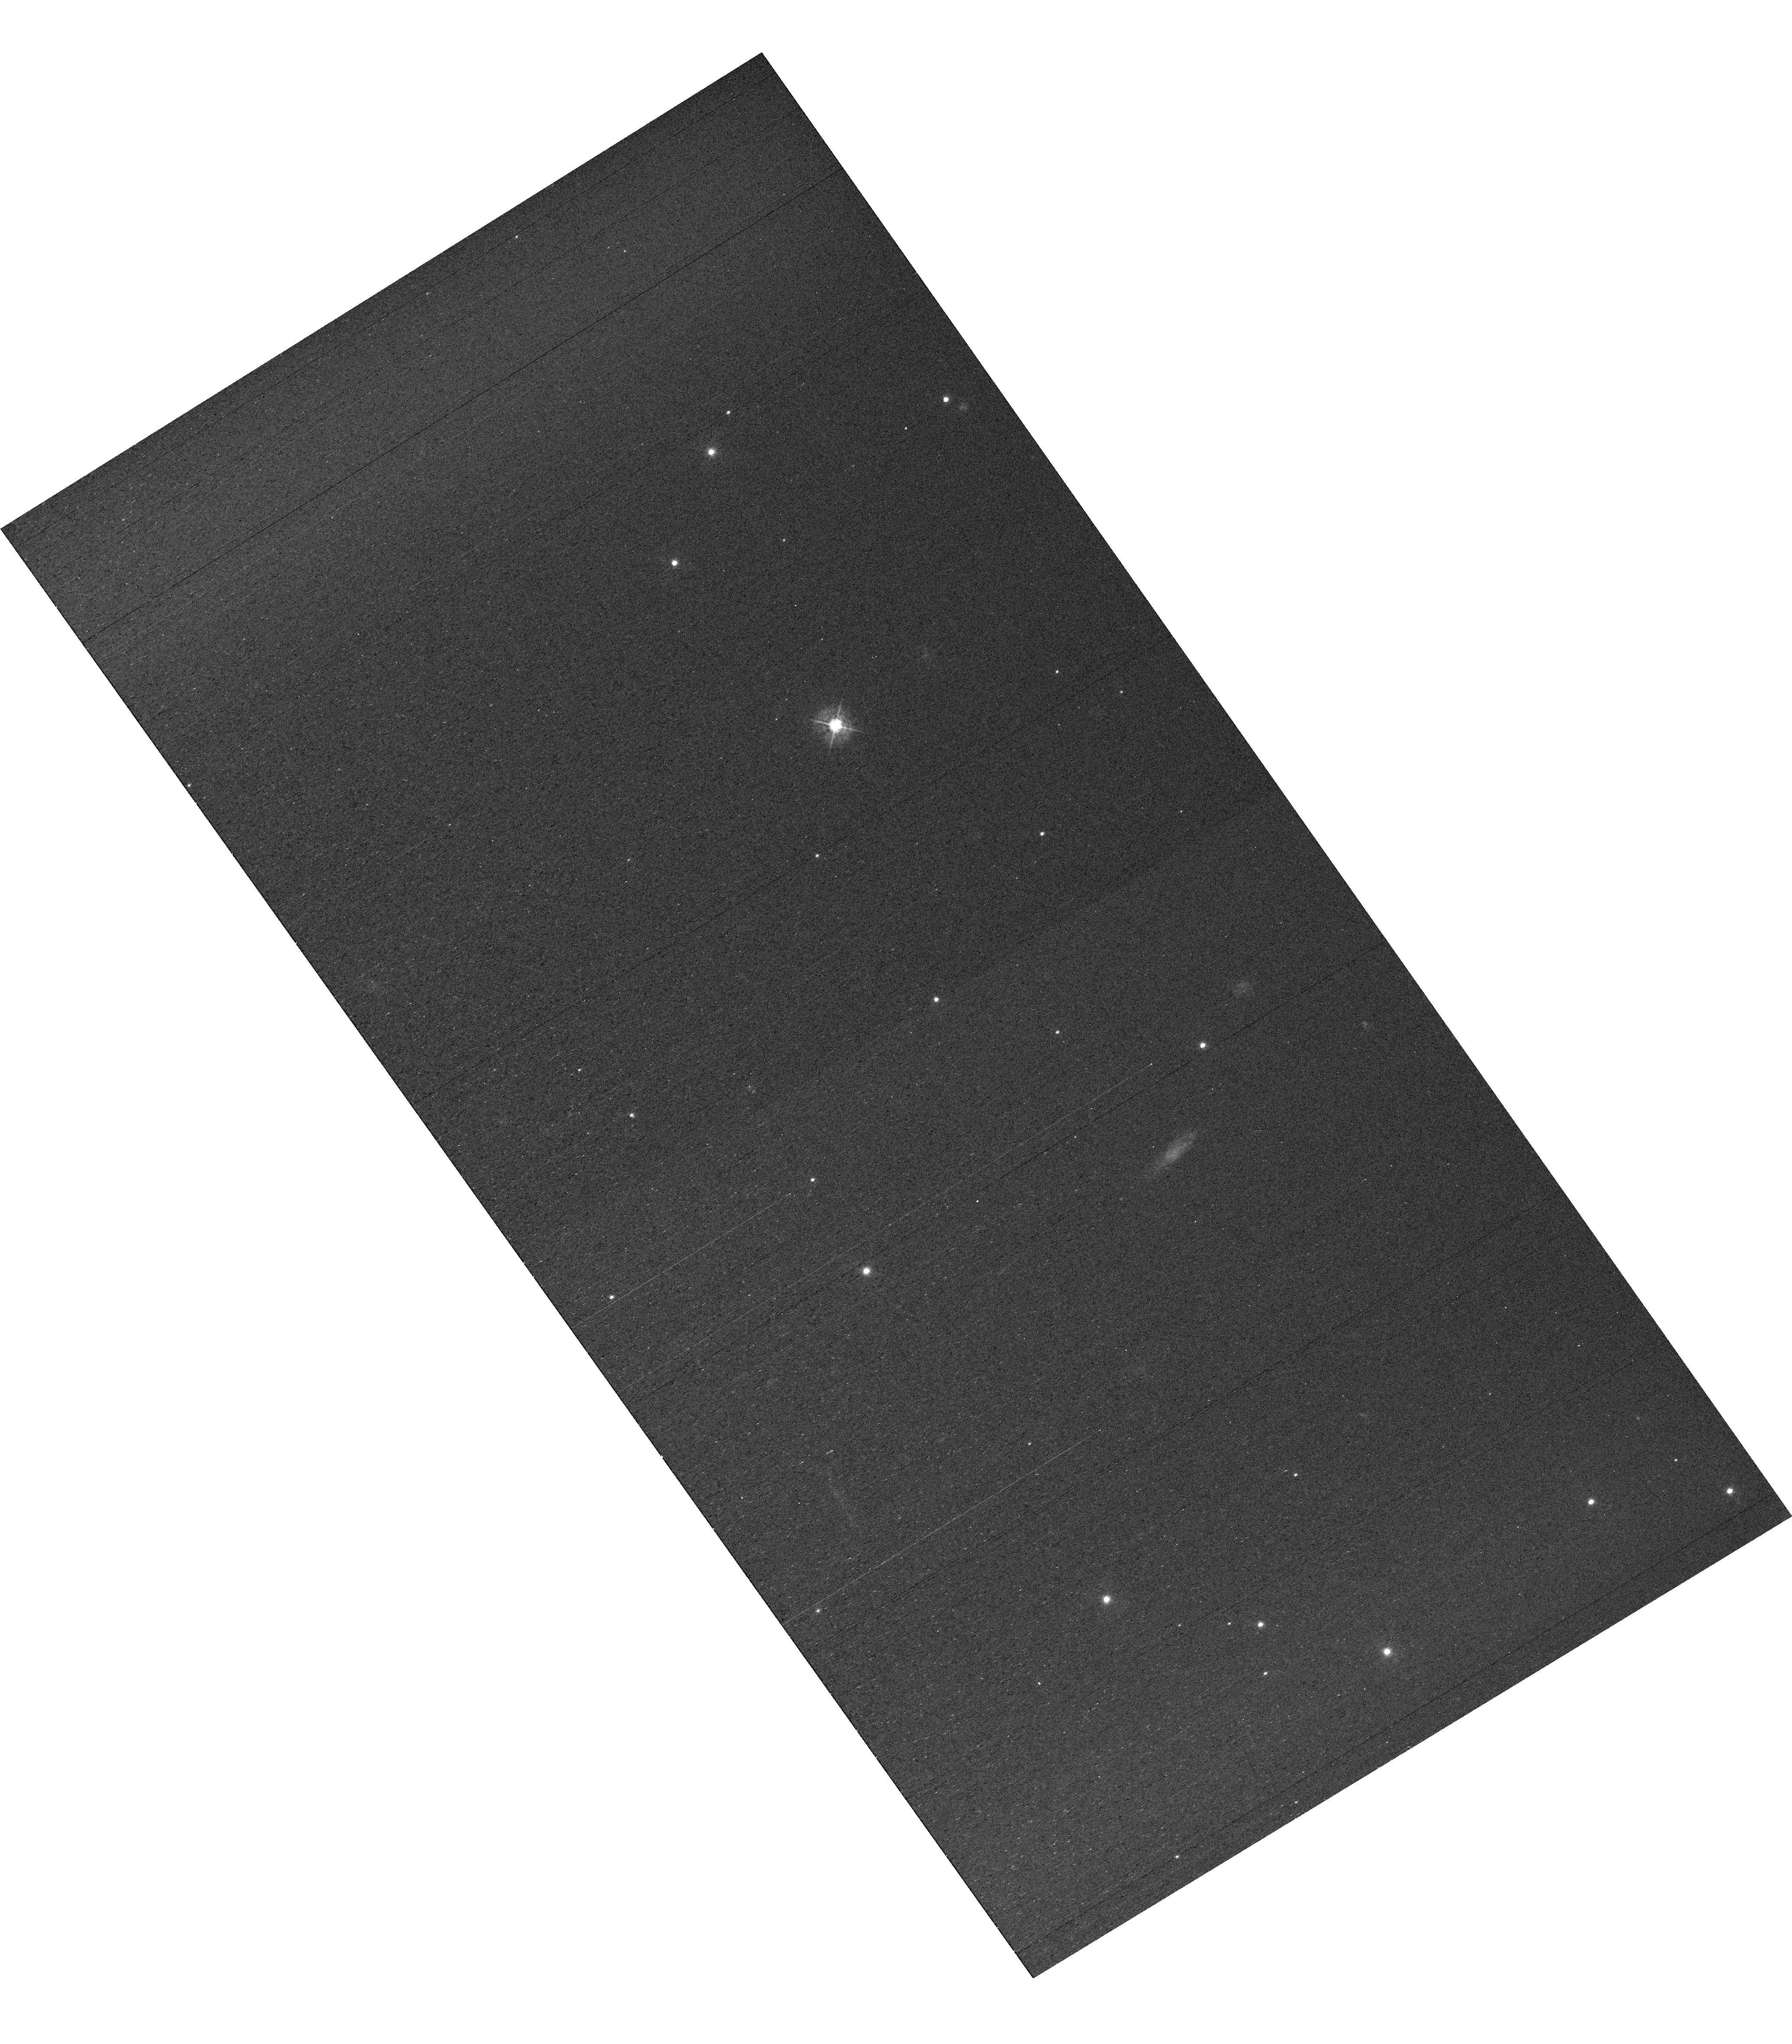
Target: field at RA 327.868°, Dec 28.825°
Instrument: WFC3/UVIS
Filter: F438W
Exposure: 42 min
Observation ID: hst_16559_e2_wfc3_uvis_f438w_ielce2

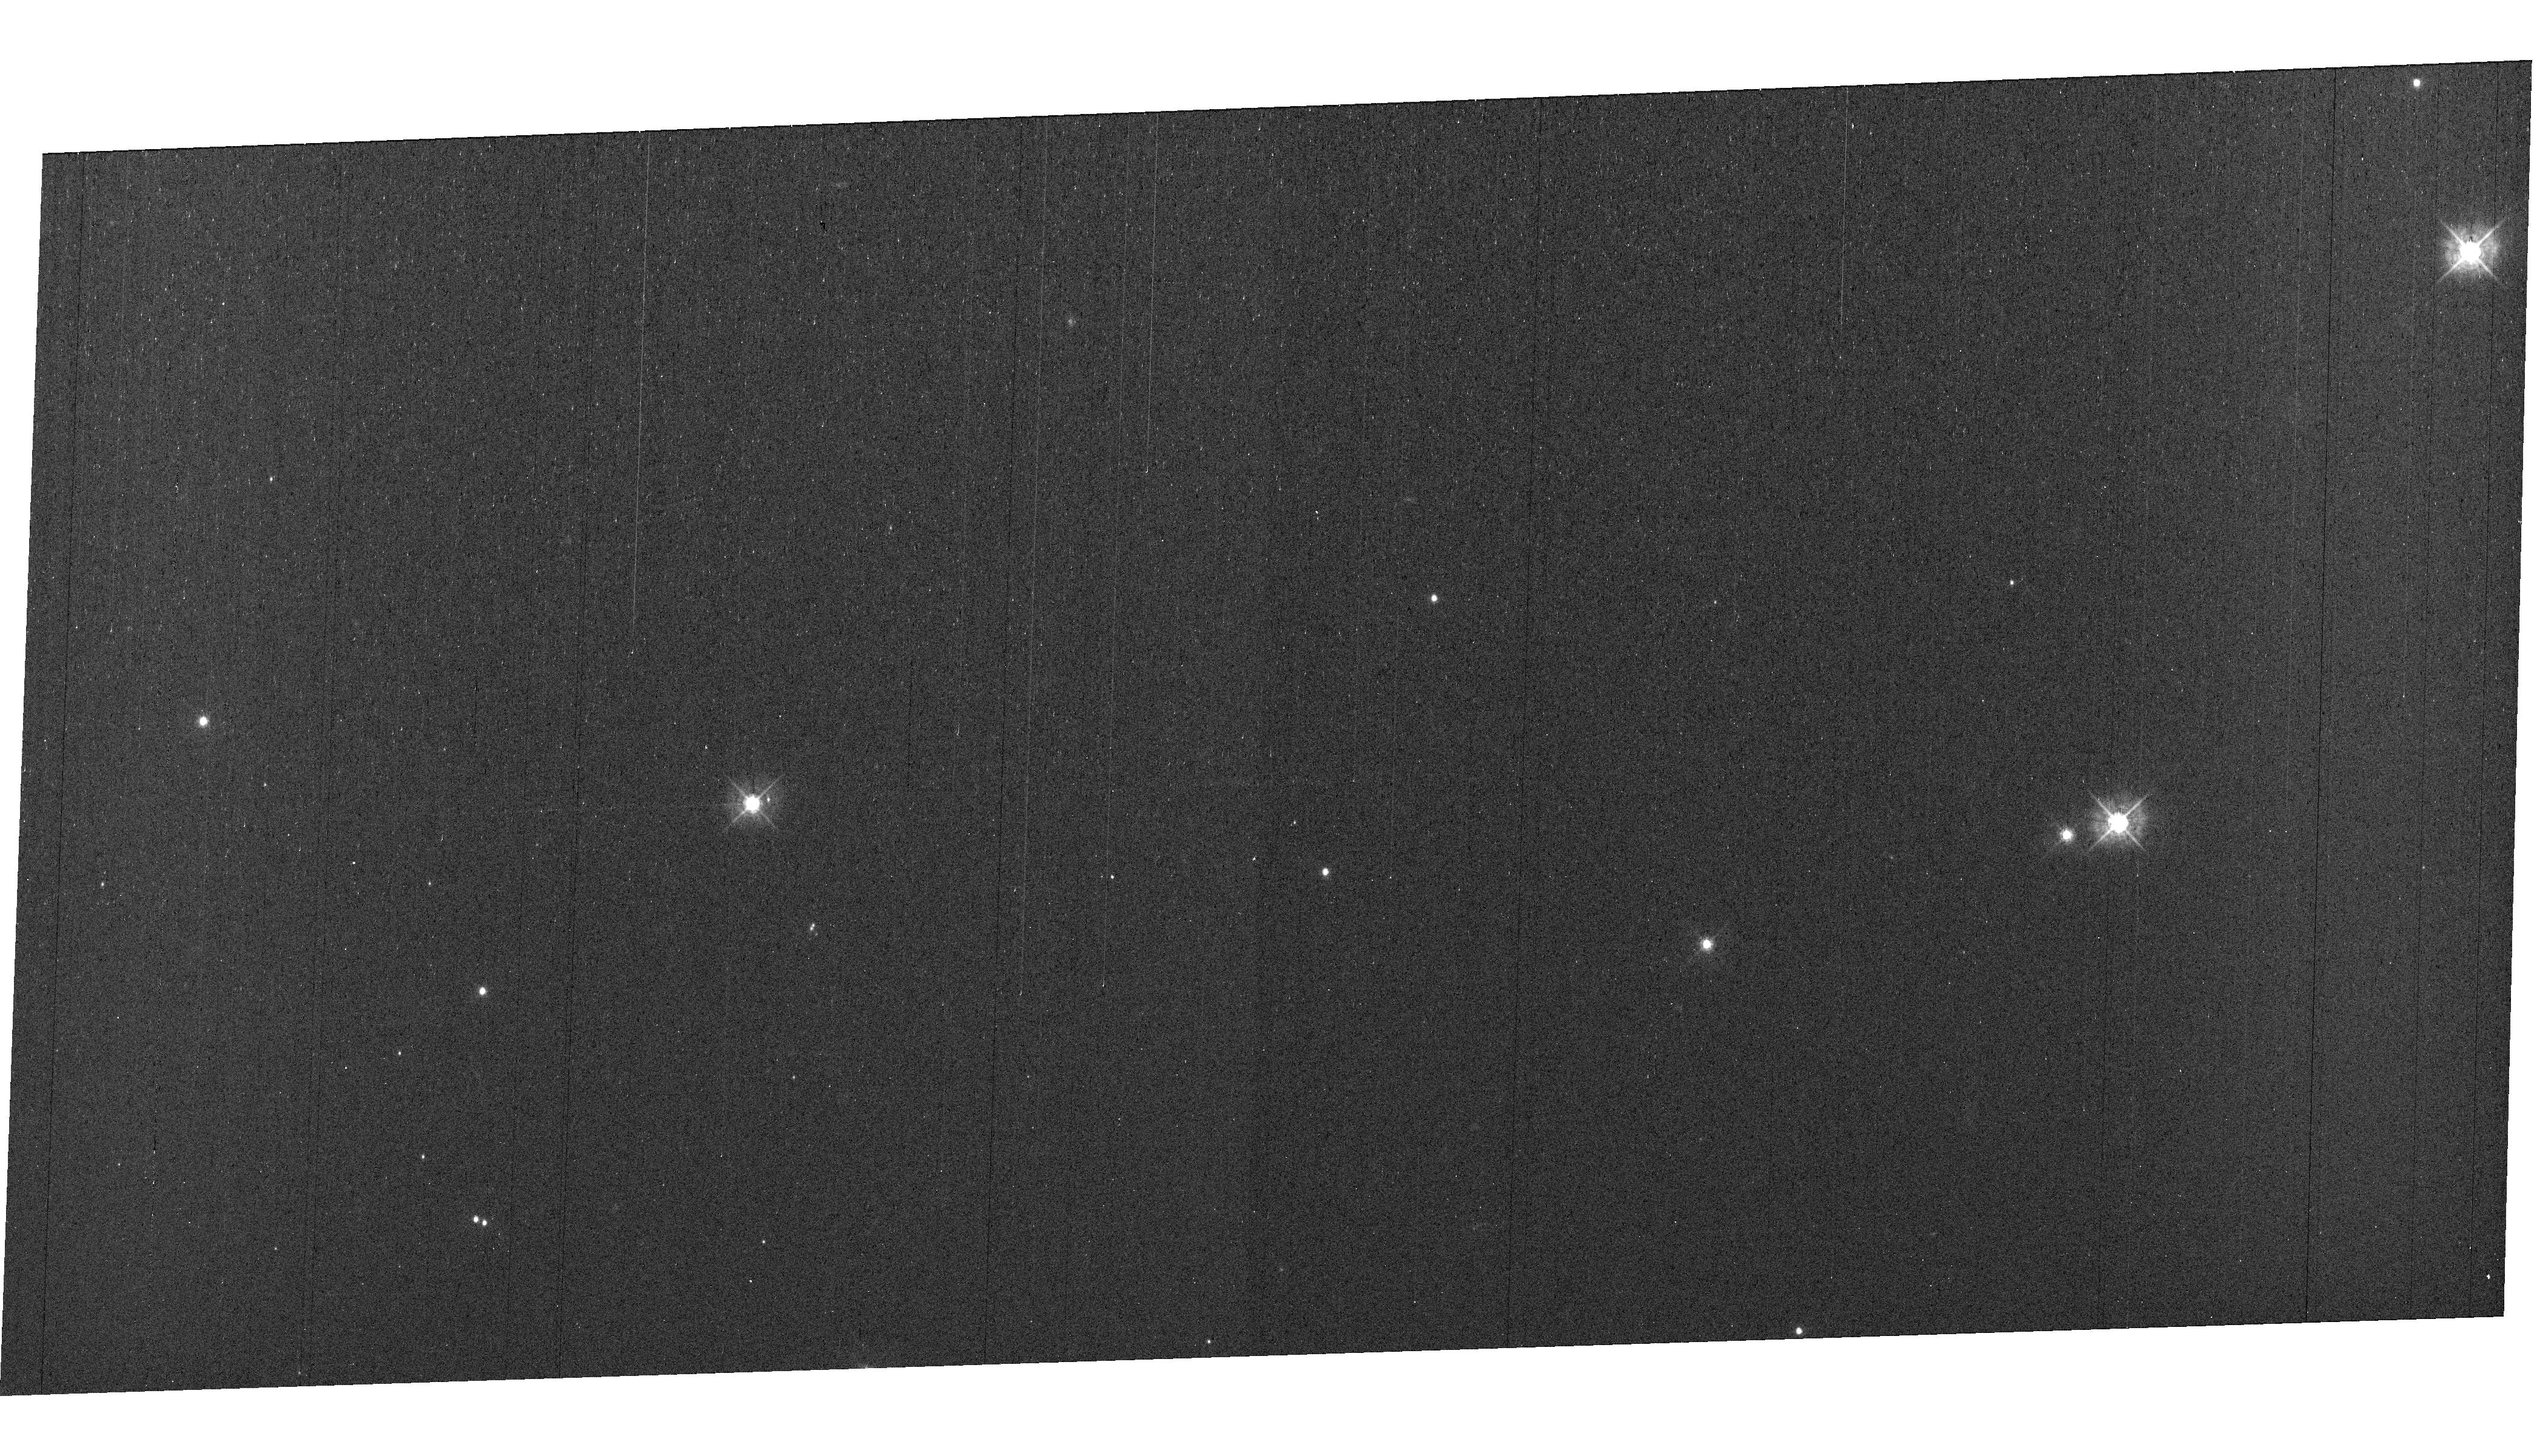
Target: field at RA 327.792°, Dec 28.938°
Instrument: WFC3/UVIS
Filter: F438W
Exposure: 42 min
Observation ID: hst_16559_e4_wfc3_uvis_f438w_ielce4

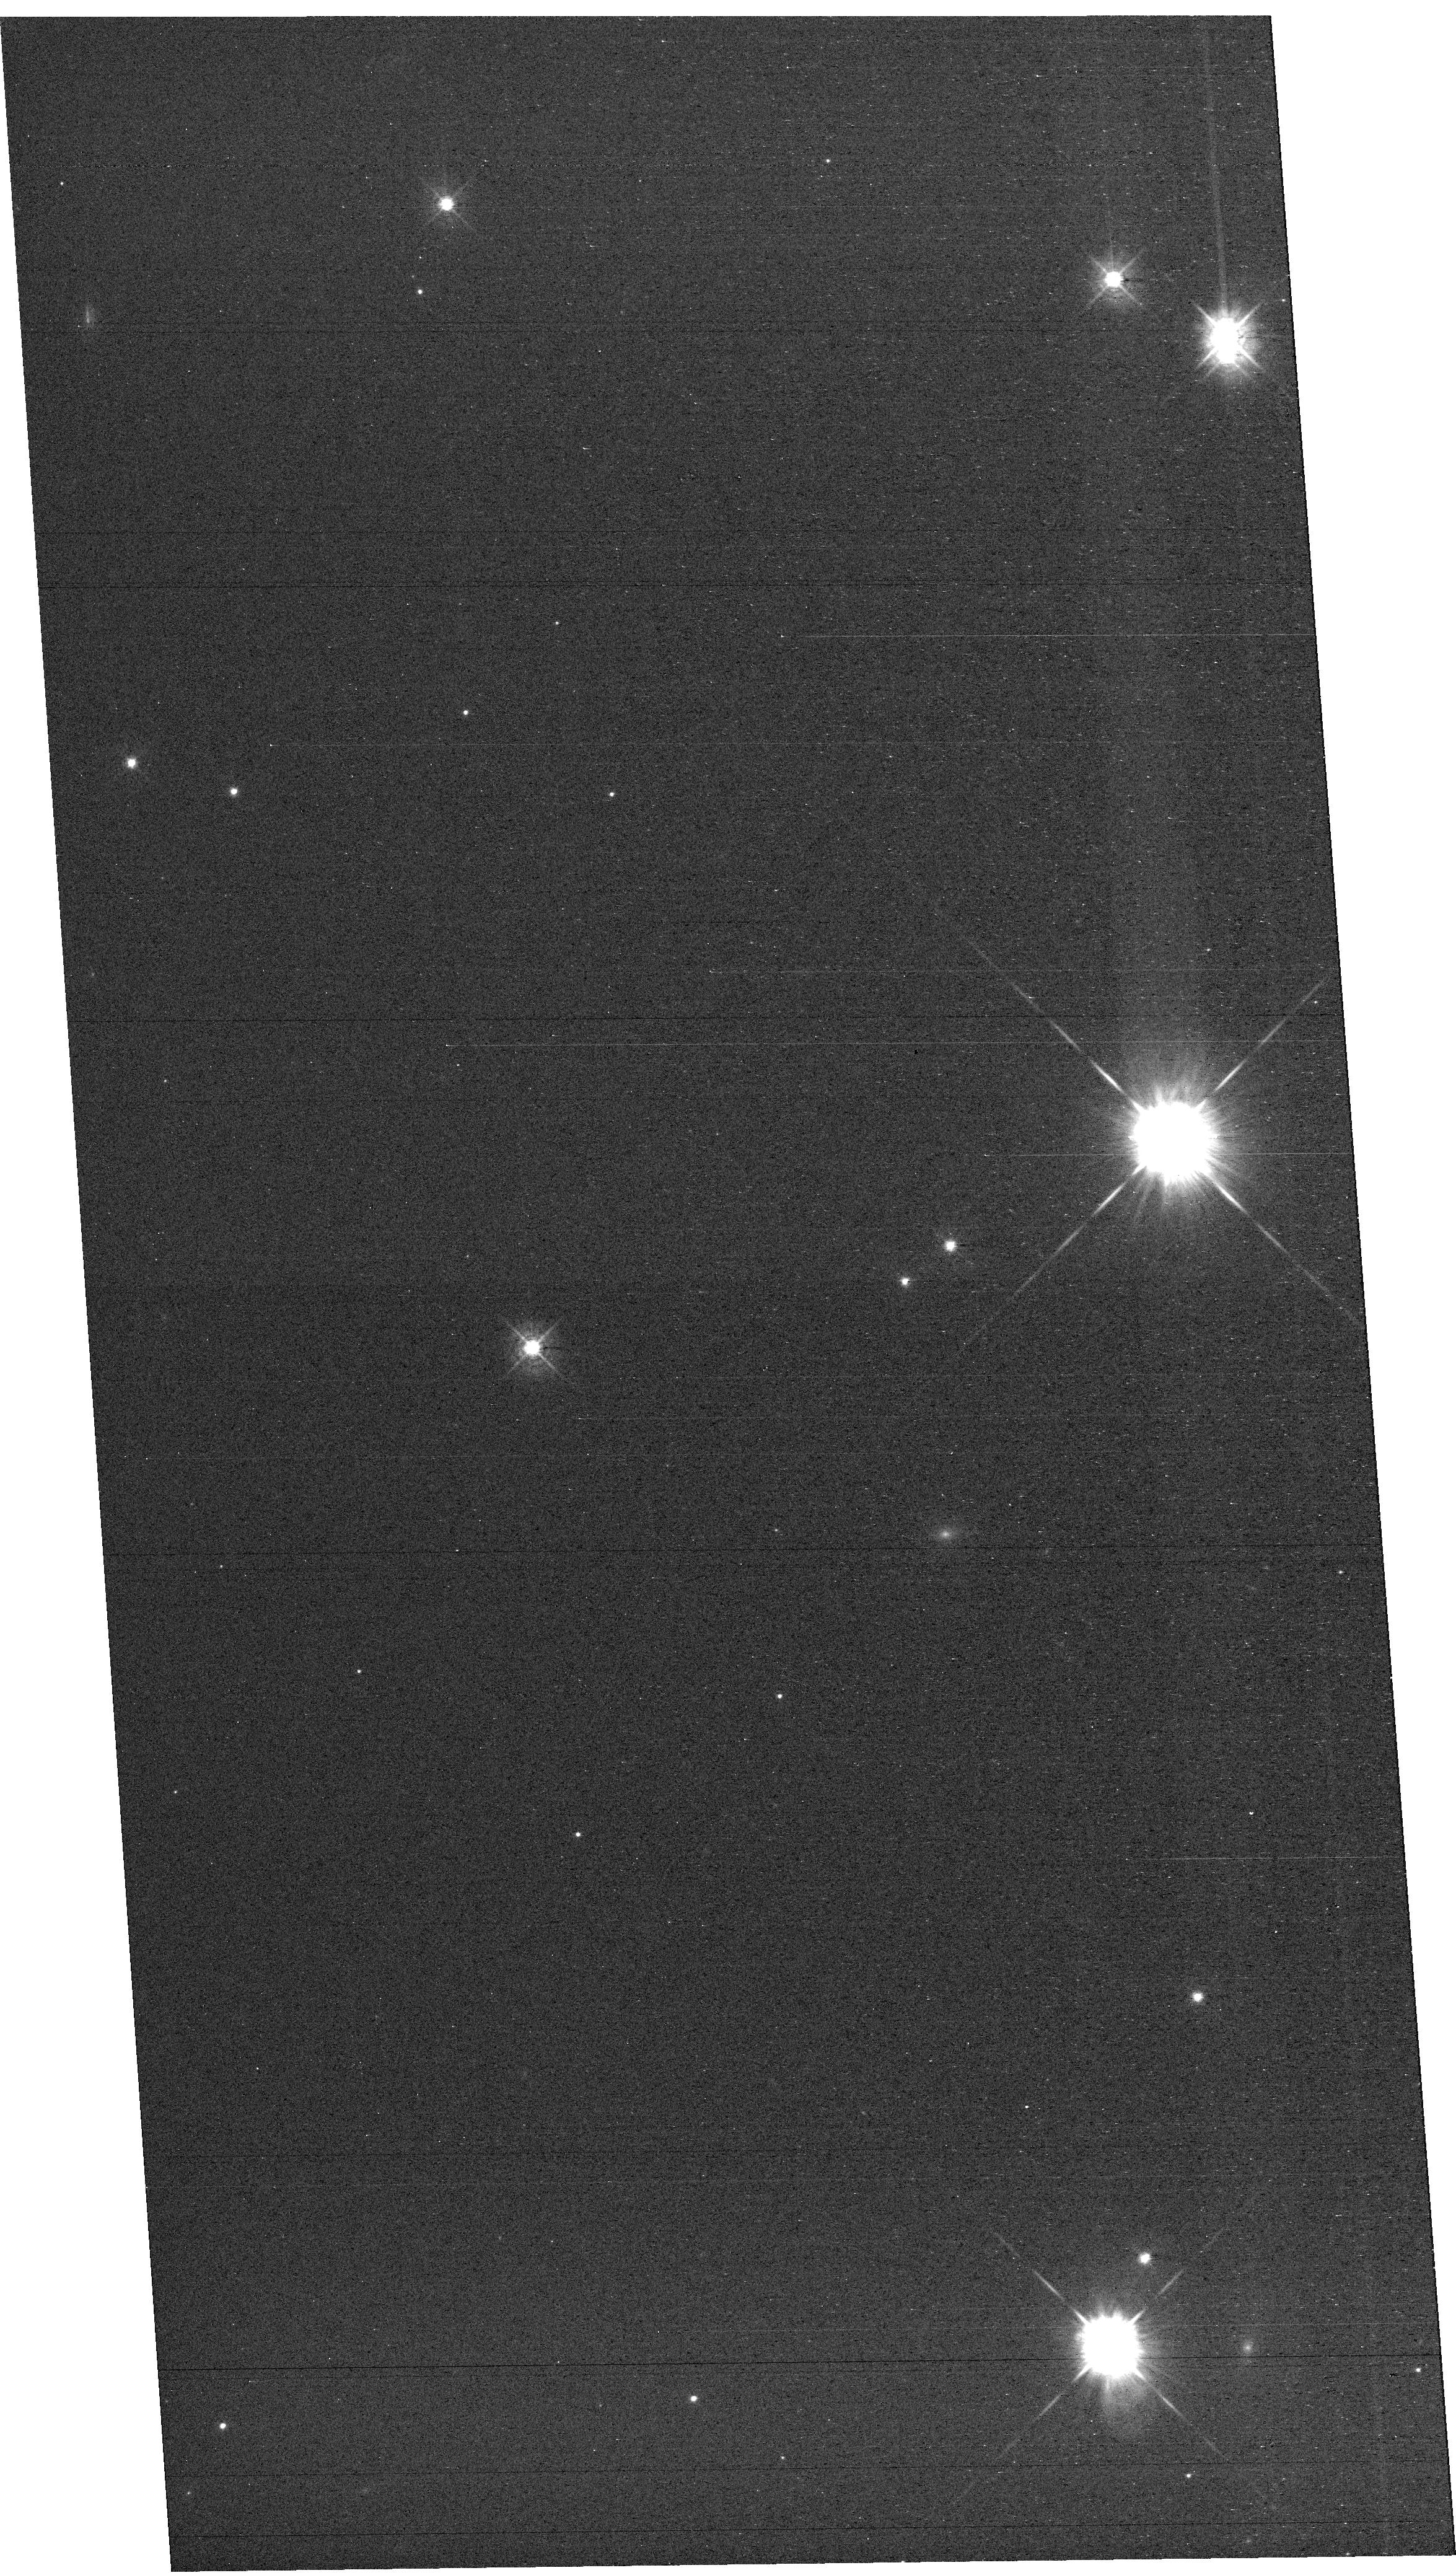
Target: field at RA 327.711°, Dec 28.863°
Instrument: WFC3/UVIS
Filter: F438W
Exposure: 42 min
Observation ID: hst_16559_e1_wfc3_uvis_f438w_ielce1

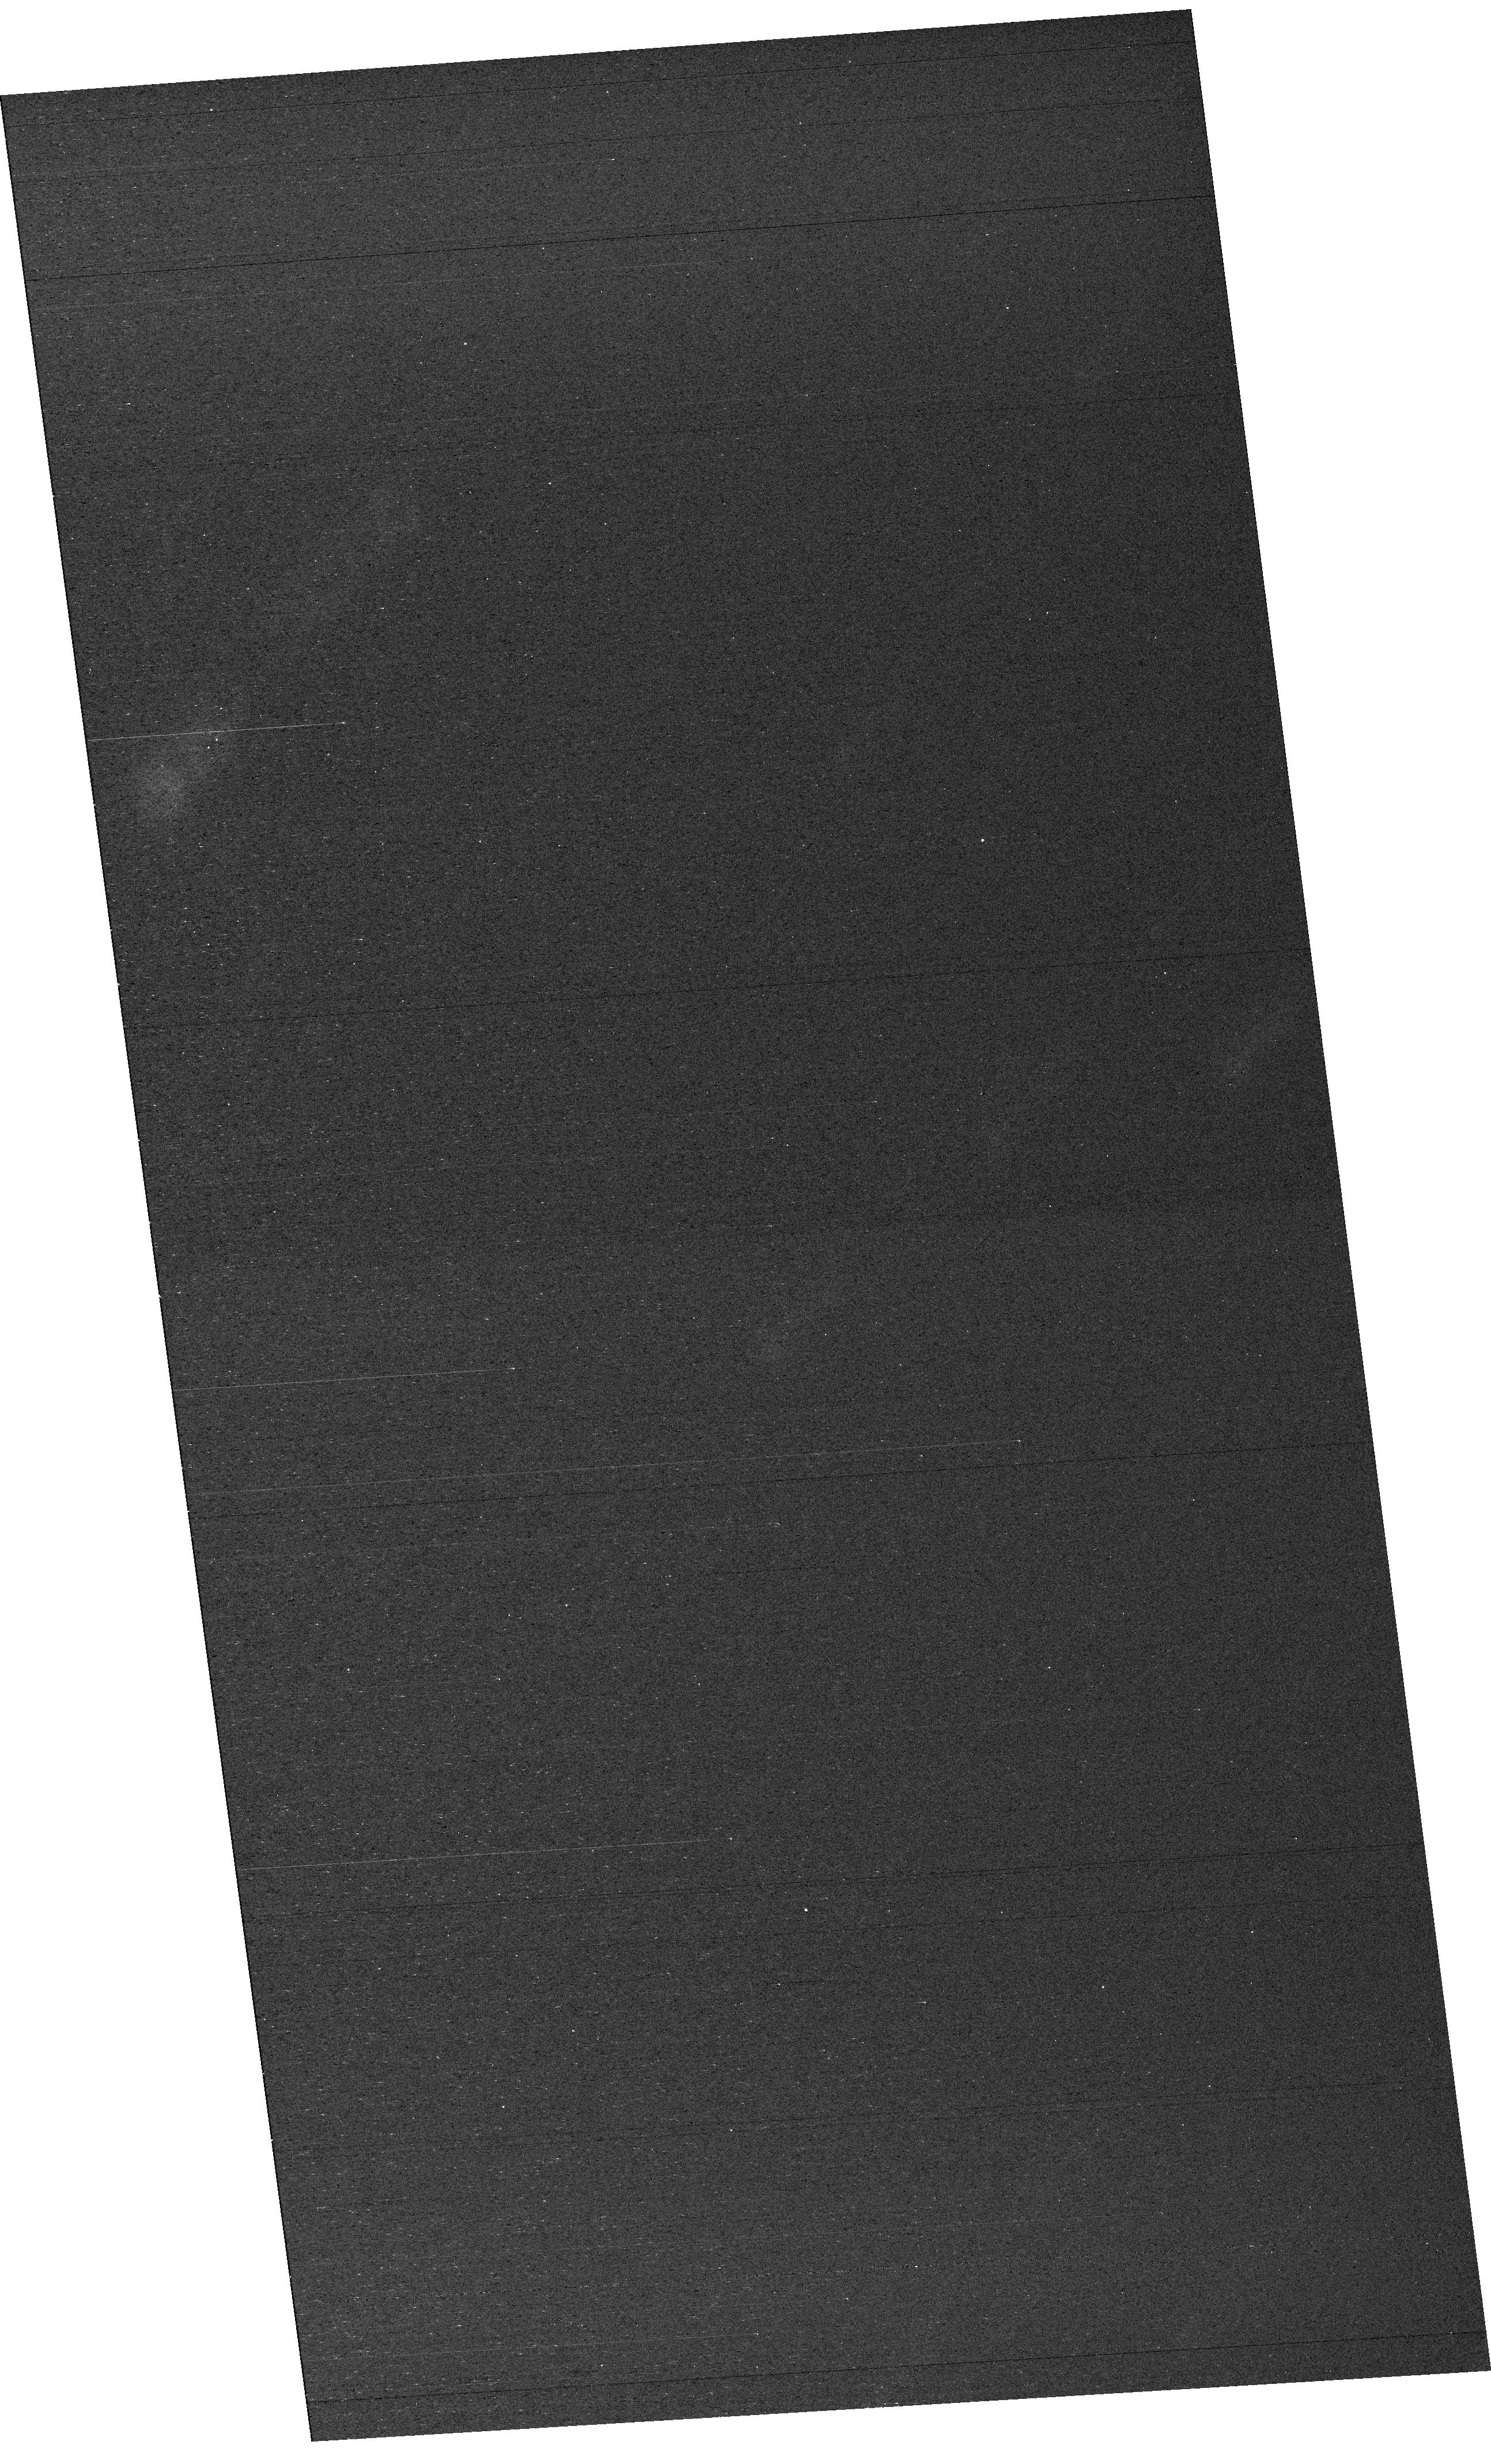
Target: field at RA 327.880°, Dec 28.859°
Instrument: WFC3/UVIS
Filter: F438W
Exposure: 42 min
Observation ID: hst_16559_e3_wfc3_uvis_f438w_ielce3

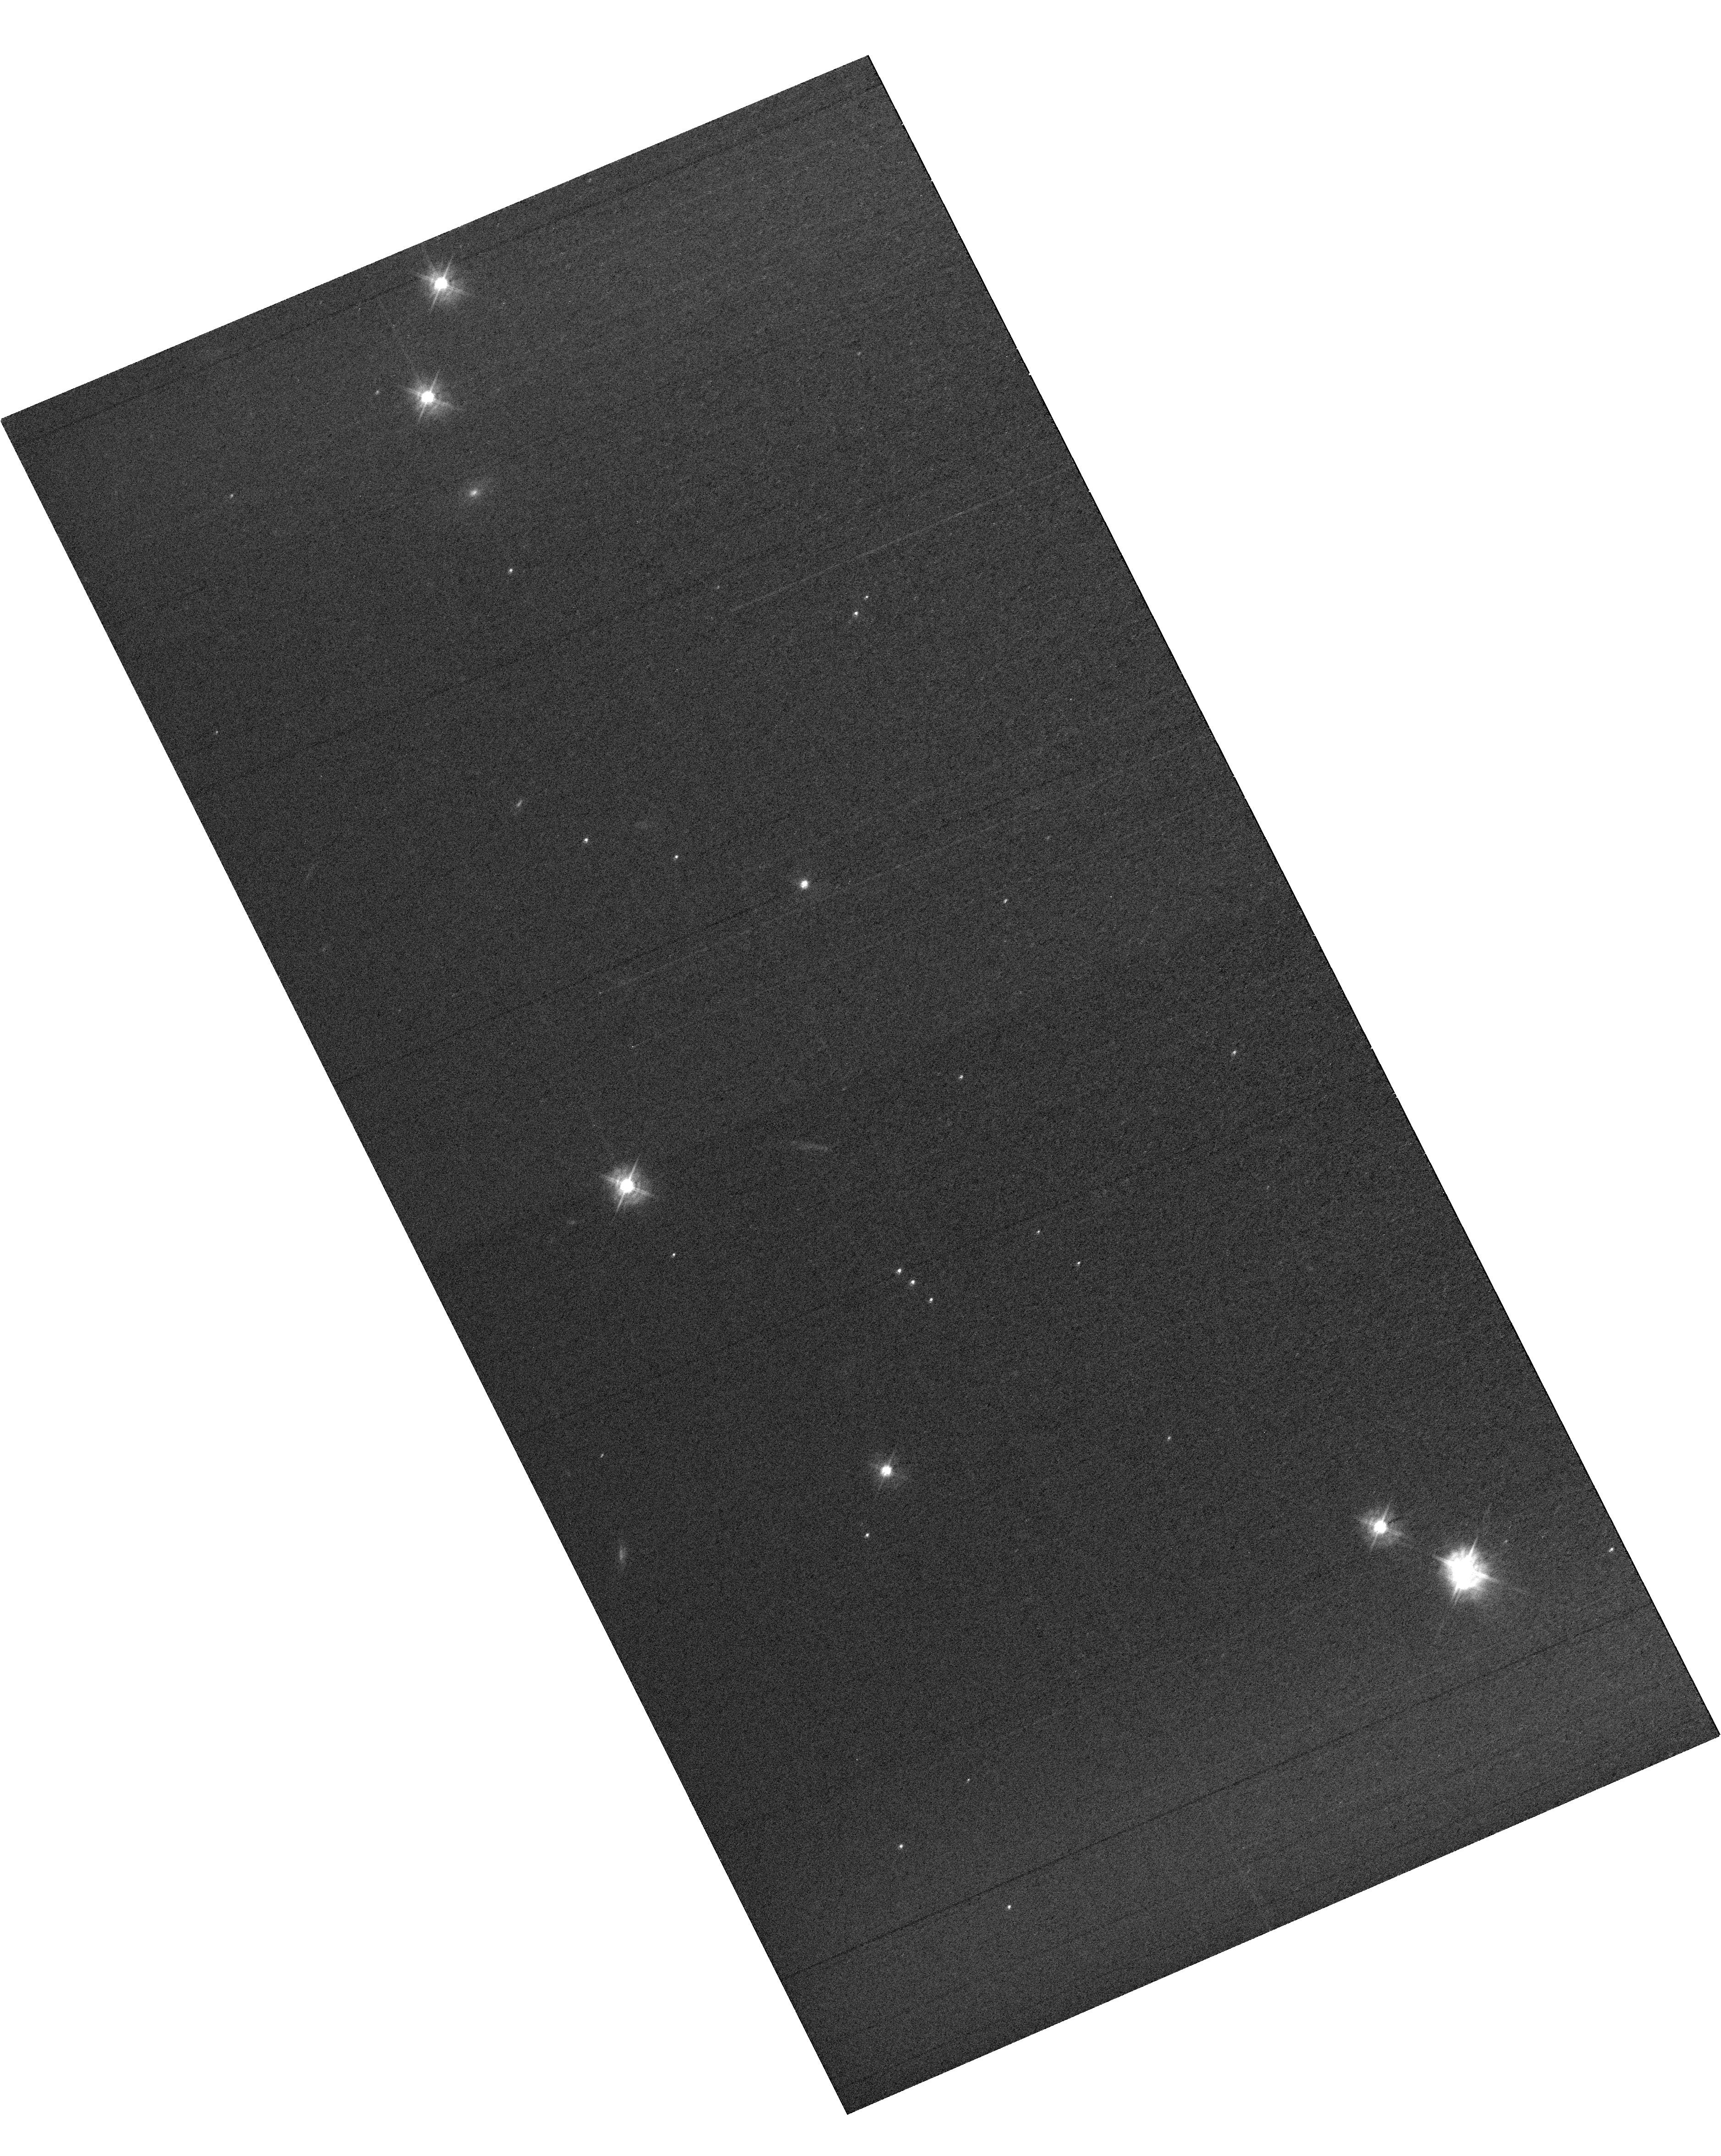
Target: field at RA 327.717°, Dec 28.892°
Instrument: WFC3/UVIS
Filter: F438W
Exposure: 42 min
Observation ID: hst_16559_er_wfc3_uvis_f438w_ielcer

MAMA Spectroscopic Sensitivity and Focus Monitor (PI: Hernandez, Svea S)

Monitor sensitivity of each MAMA grating mode to detect any change due to contamination or other causes. Also monitor the STIS focus in a spectroscopic and an imaging mode. Obtain exposures in each of the 2 low-resolution MAMA spectroscopic modes every 4 months, in each of the 2 medium-resolution modes once a year, and in each of the 5 echelle modes every 3 months, using unique calibration standards for each mode, and ratio the results to the first observations to detect any trends. In addition, each L-mode sequence will be preceeded by a CCD/F28X50OII image, two spectroscopic ACQ/PEAKs with the CCD/G230LB and crossed linear patterns, and two CCD/G230LB spectra, with the purpose of measuring the focus (PSF across the dispersion as a function of UV wavelength); and each M-mode sequence will be preceded by a CCD/F28X50OII direct image also to monitor the focus. Beginning in Cycle 27, WFC3 parallel observations have been added to all echelle visits to monitor focus contemporaneously.